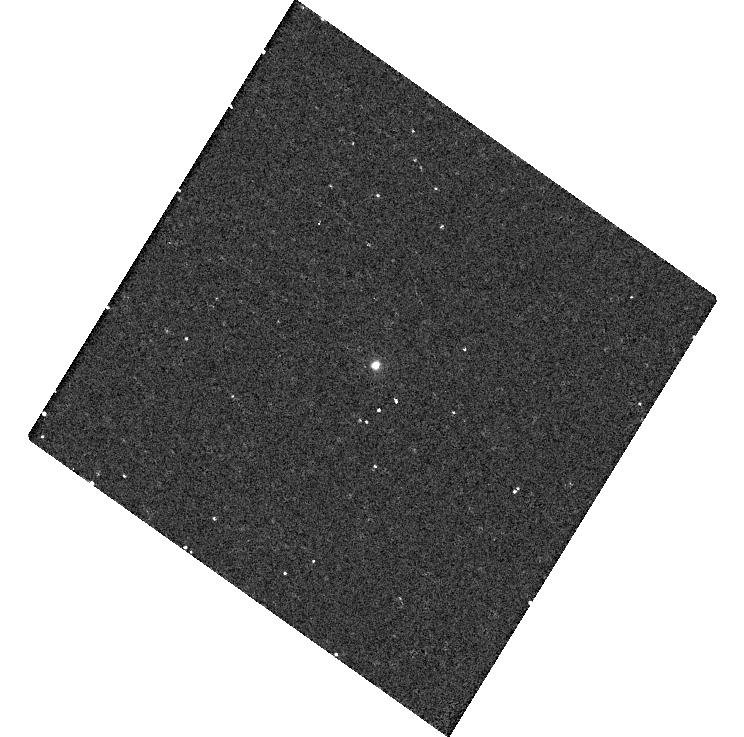
Target: SDSSRM17
Instrument: WFC3/UVIS
Filter: F225W
Exposure: 8 min
Observation ID: hst_15970_02_wfc3_uvis_f225w_ie1n02

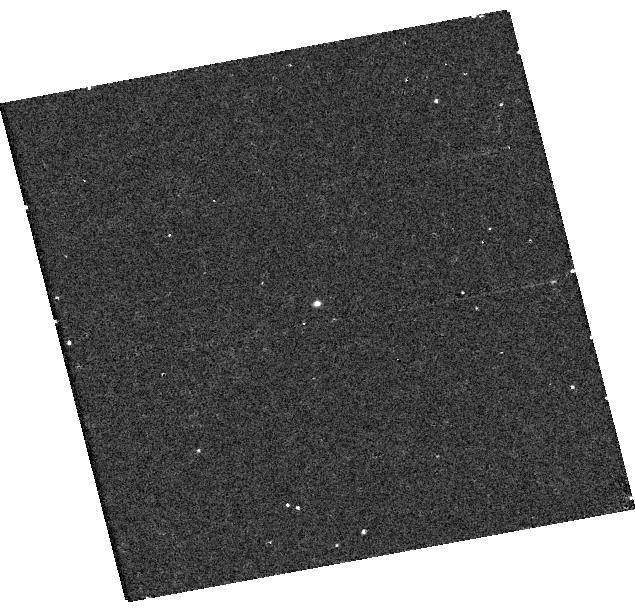
Target: SDSSRM551
Instrument: WFC3/UVIS
Filter: F275W
Exposure: 8 min
Observation ID: hst_15970_a8_wfc3_uvis_f275w_ie1na8

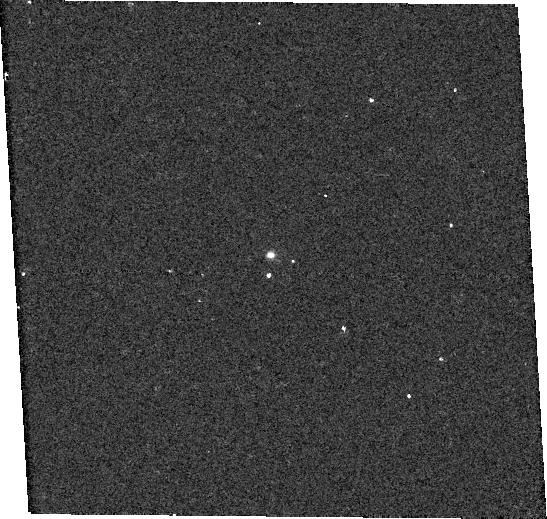
Target: SDSSRM720
Instrument: WFC3/UVIS
Filter: F275W
Exposure: 7 min
Observation ID: hst_15970_5a_wfc3_uvis_f275w_ie1n5a

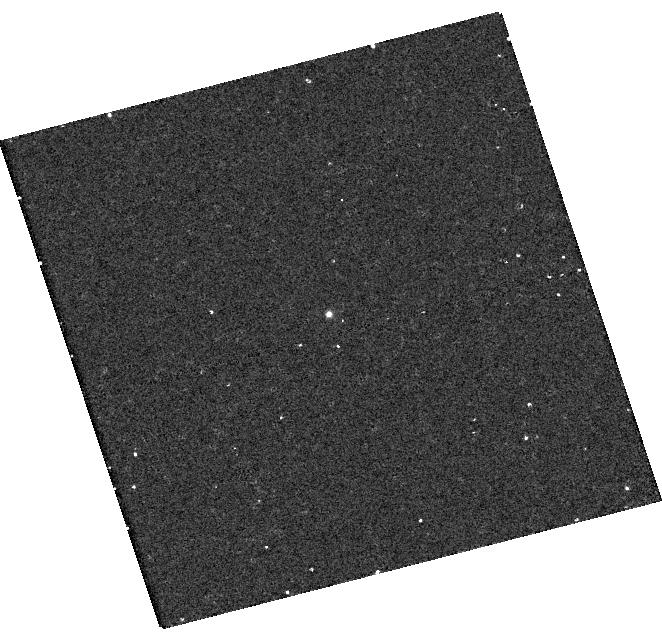
Target: SDSSRM589
Instrument: WFC3/UVIS
Filter: F275W
Exposure: 8 min
Observation ID: hst_15970_10_wfc3_uvis_f275w_ie1n10

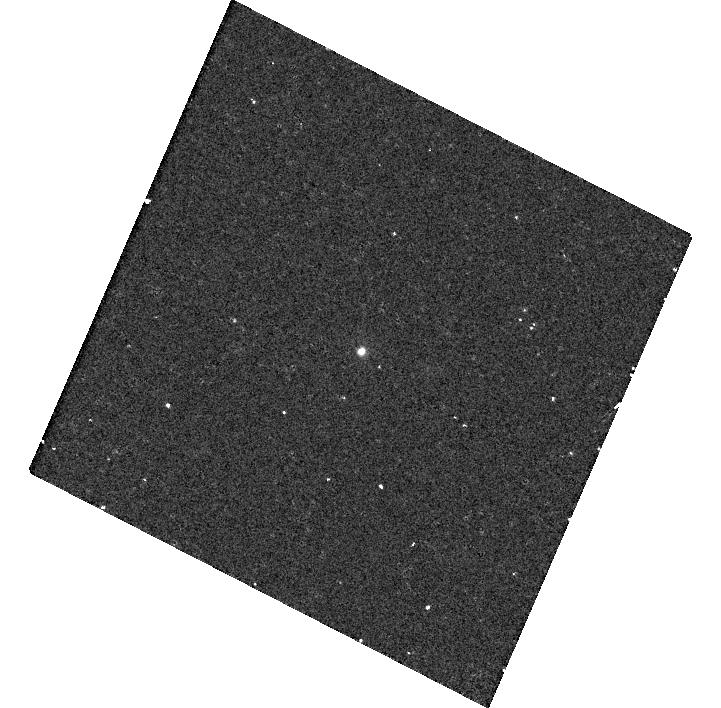
Target: SDSSRM320
Instrument: WFC3/UVIS
Filter: F225W
Exposure: 8 min
Observation ID: hst_15970_07_wfc3_uvis_f225w_ie1n07

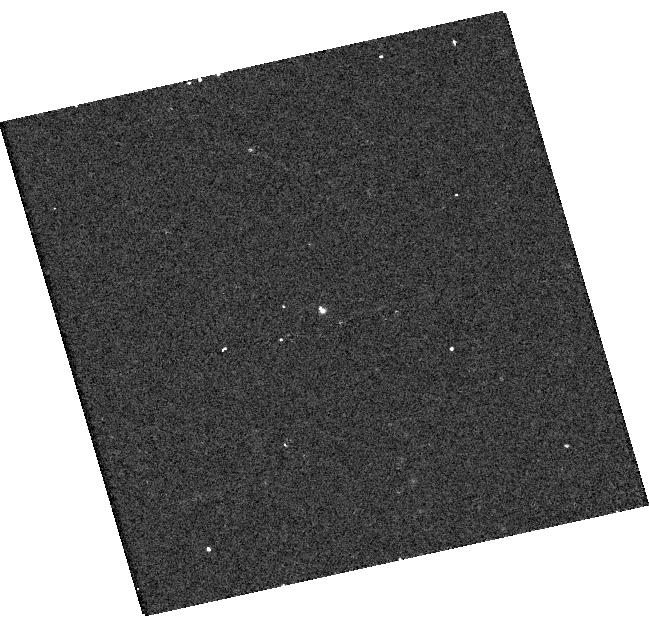
Target: SDSSRM707
Instrument: WFC3/UVIS
Filter: F336W
Exposure: 8 min
Observation ID: hst_15970_a6_wfc3_uvis_f336w_ie1na6

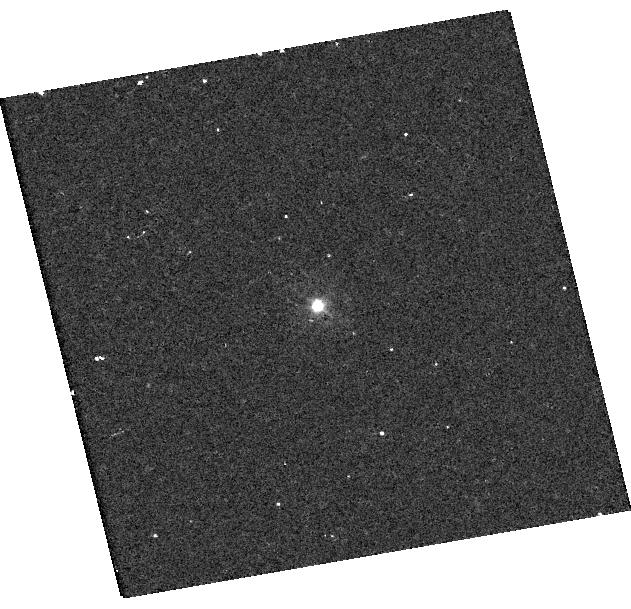
Target: SDSSRM428
Instrument: WFC3/UVIS
Filter: F336W
Exposure: 8 min
Observation ID: hst_15970_a3_wfc3_uvis_f336w_ie1na3

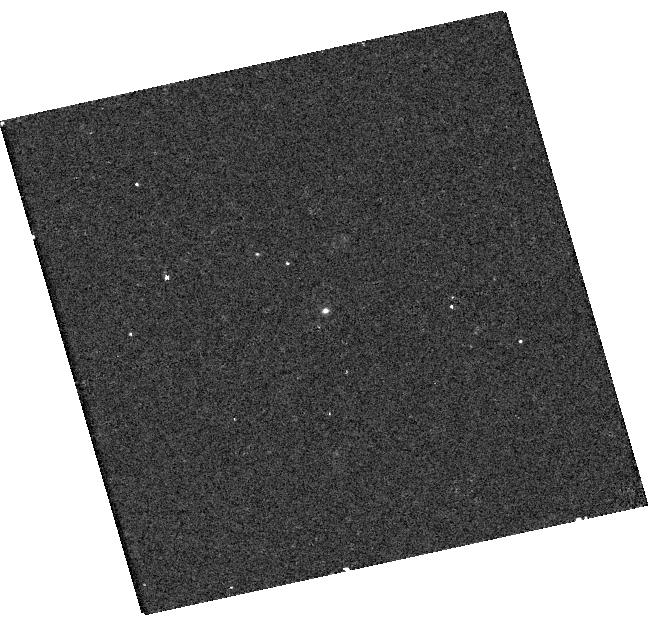
Target: SDSSRM33
Instrument: WFC3/UVIS
Filter: F225W
Exposure: 8 min
Observation ID: hst_15970_a1_wfc3_uvis_f225w_ie1na1

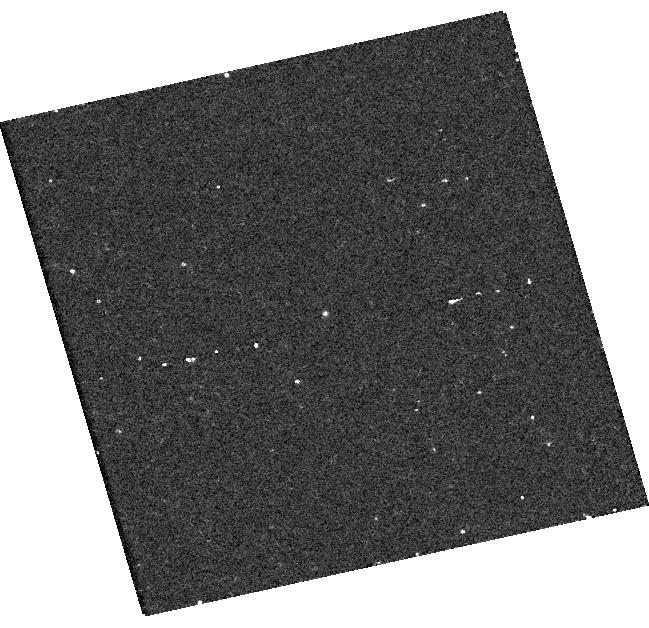
Target: SDSSRM16
Instrument: WFC3/UVIS
Filter: F275W
Exposure: 8 min
Observation ID: hst_15970_01_wfc3_uvis_f275w_ie1n01

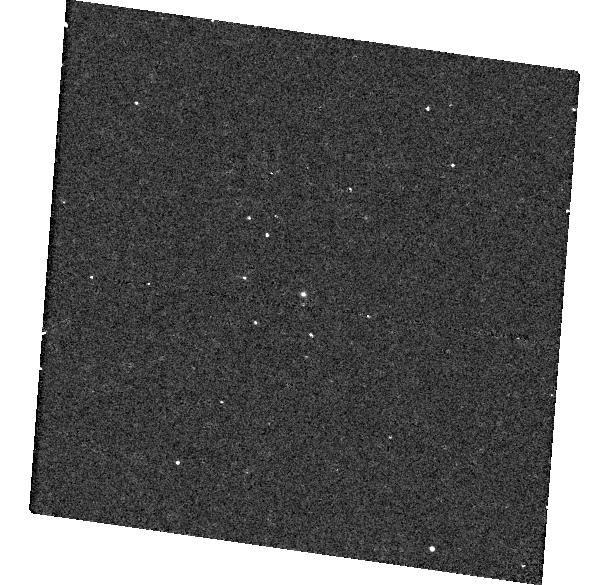
Target: SDSSRM215
Instrument: WFC3/UVIS
Filter: F275W
Exposure: 7 min
Observation ID: hst_15970_04_wfc3_uvis_f275w_ie1n04

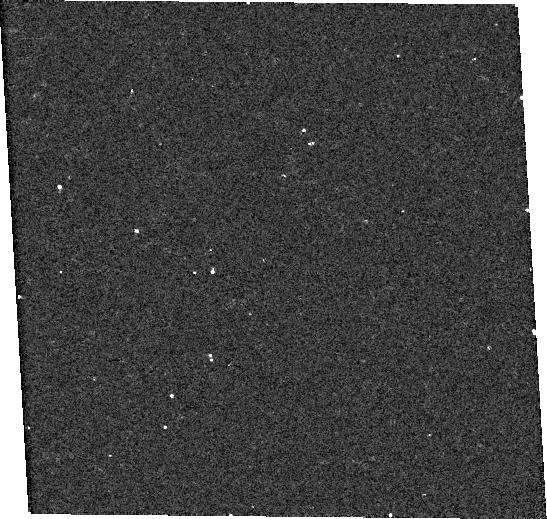
Target: SDSSRM457
Instrument: WFC3/UVIS
Filter: F275W
Exposure: 8 min
Observation ID: hst_15970_09_wfc3_uvis_f275w_ie1n09

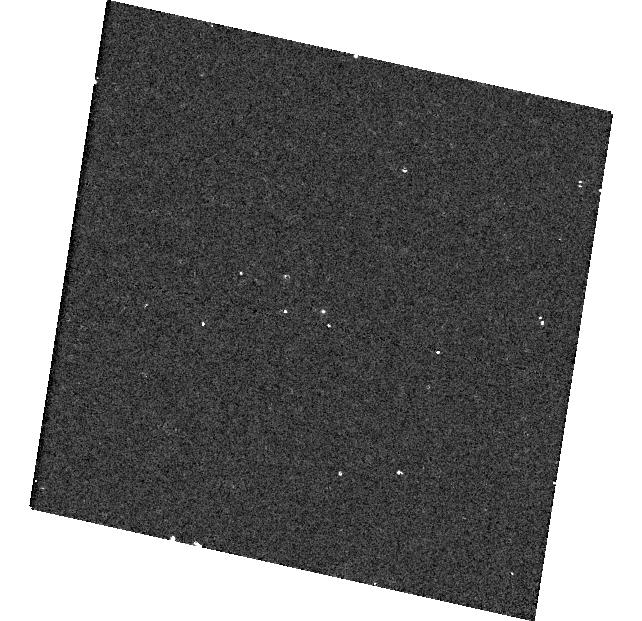
Target: SDSSRM634
Instrument: WFC3/UVIS
Filter: F275W
Exposure: 8 min
Observation ID: hst_15970_b1_wfc3_uvis_f275w_ie1nb1

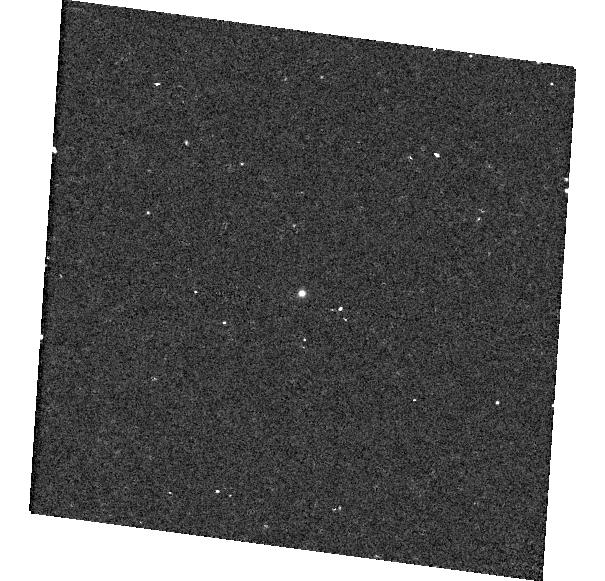
Target: SDSSRM645
Instrument: WFC3/UVIS
Filter: F275W
Exposure: 8 min
Observation ID: hst_15970_12_wfc3_uvis_f275w_ie1n12

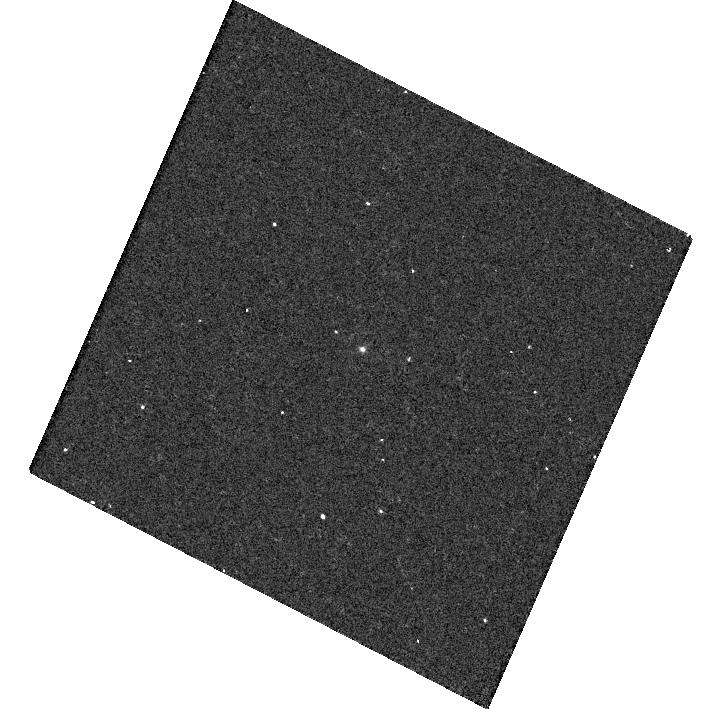
Target: SDSSRM338
Instrument: WFC3/UVIS
Filter: F275W
Exposure: 8 min
Observation ID: hst_15970_a7_wfc3_uvis_f275w_ie1na7

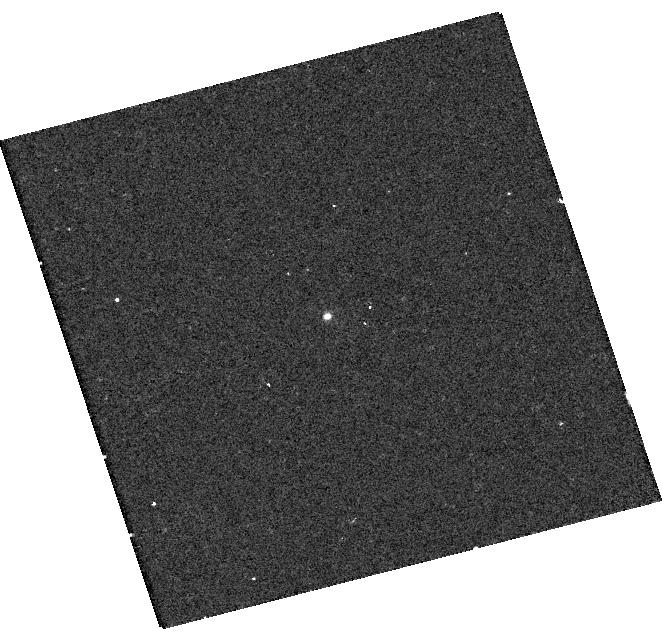
Target: SDSSRM694
Instrument: WFC3/UVIS
Filter: F275W
Exposure: 8 min
Observation ID: hst_15970_a0_wfc3_uvis_f275w_ie1na0

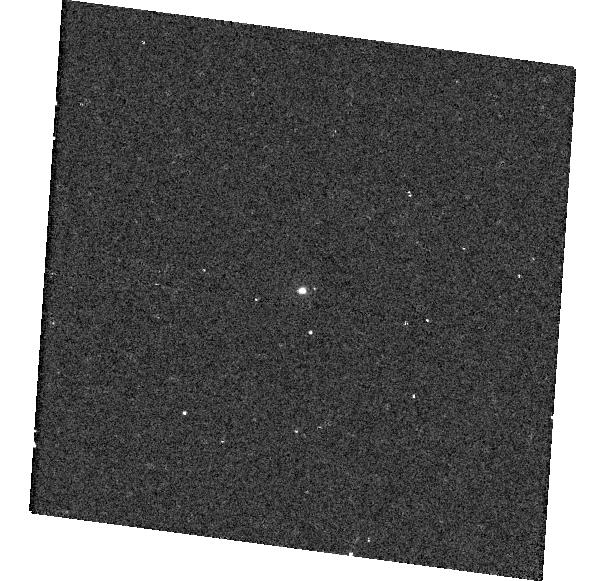
Target: SDSSRM781
Instrument: WFC3/UVIS
Filter: F225W
Exposure: 8 min
Observation ID: hst_15970_b2_wfc3_uvis_f225w_ie1nb2

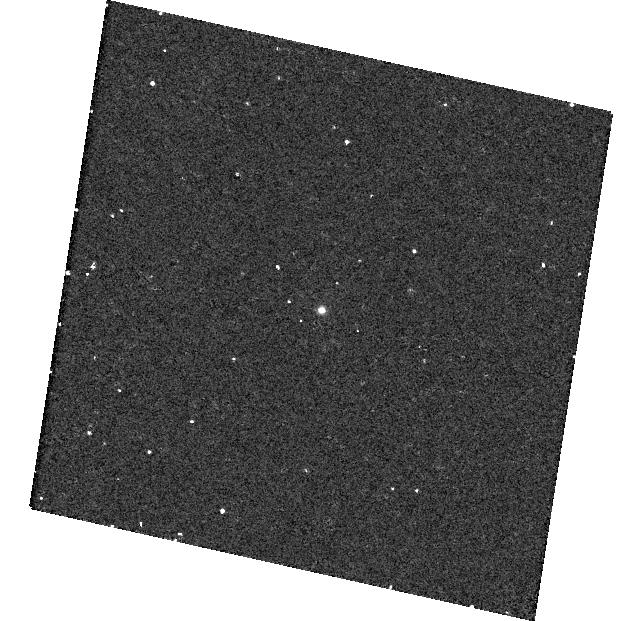
Target: SDSSRM622
Instrument: WFC3/UVIS
Filter: F275W
Exposure: 8 min
Observation ID: hst_15970_11_wfc3_uvis_f275w_ie1n11

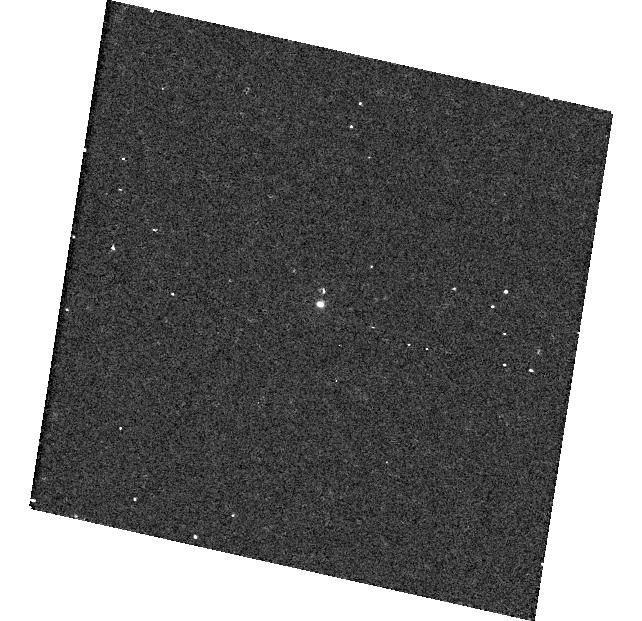
Target: SDSSRM840
Instrument: WFC3/UVIS
Filter: F275W
Exposure: 8 min
Observation ID: hst_15970_b3_wfc3_uvis_f275w_ie1nb3

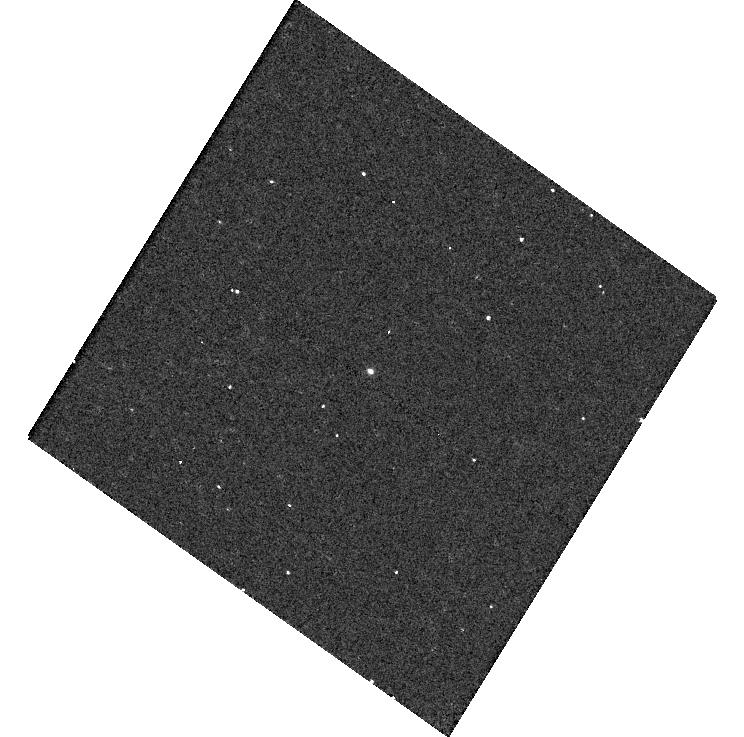
Target: SDSSRM21
Instrument: WFC3/UVIS
Filter: F336W
Exposure: 8 min
Observation ID: hst_15970_a2_wfc3_uvis_f336w_ie1na2

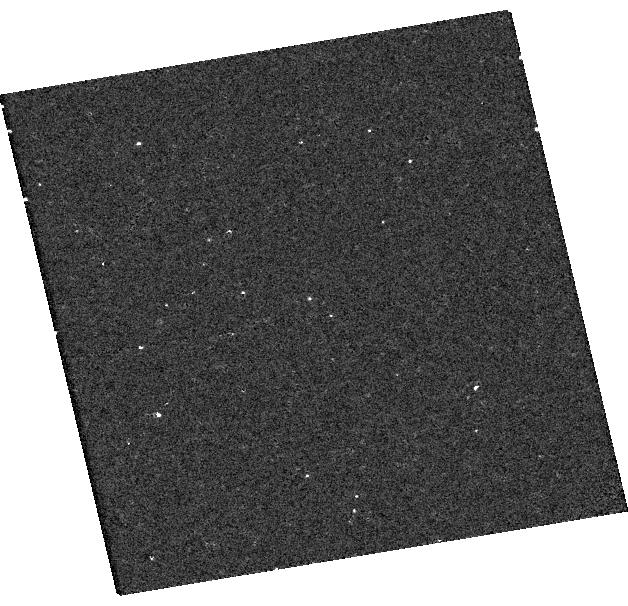
Target: SDSSRM191
Instrument: WFC3/UVIS
Filter: F275W
Exposure: 8 min
Observation ID: hst_15970_03_wfc3_uvis_f275w_ie1n03

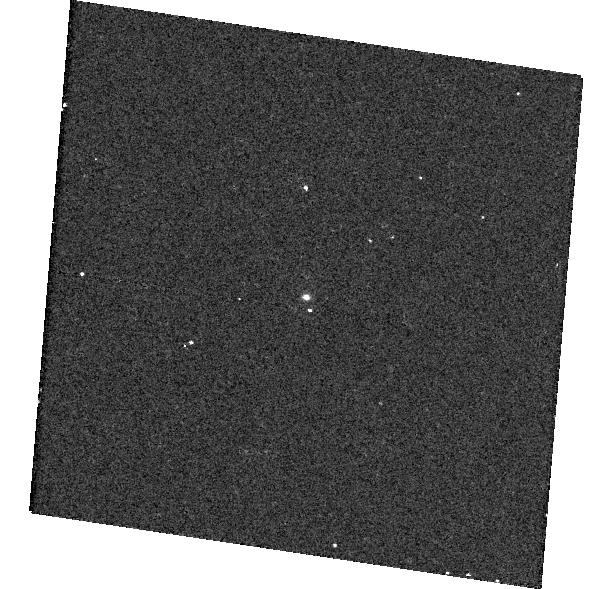
Target: SDSSRM392
Instrument: WFC3/UVIS
Filter: F336W
Exposure: 7 min
Observation ID: hst_15970_4a_wfc3_uvis_f336w_ie1n4a

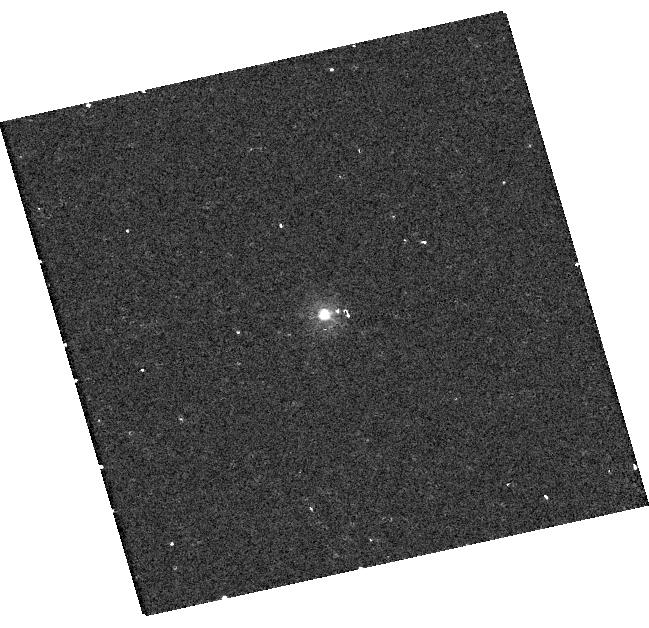
Target: SDSSRM316
Instrument: WFC3/UVIS
Filter: F225W
Exposure: 8 min
Observation ID: hst_15970_06_wfc3_uvis_f225w_ie1n06

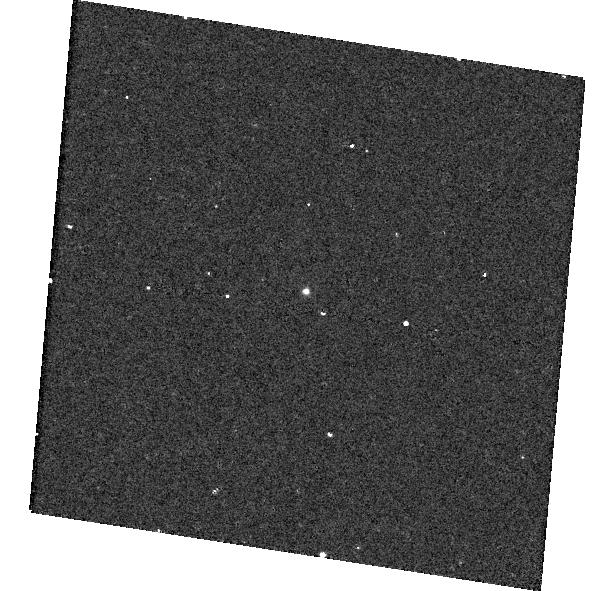
Target: SDSSRM305
Instrument: WFC3/UVIS
Filter: F275W
Exposure: 7 min
Observation ID: hst_15970_05_wfc3_uvis_f275w_ie1n05

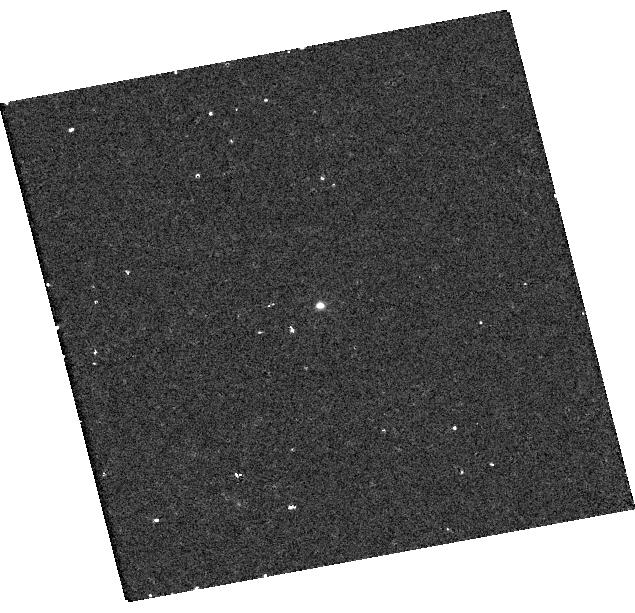
Target: SDSSRM371
Instrument: WFC3/UVIS
Filter: F275W
Exposure: 8 min
Observation ID: hst_15970_08_wfc3_uvis_f275w_ie1n08

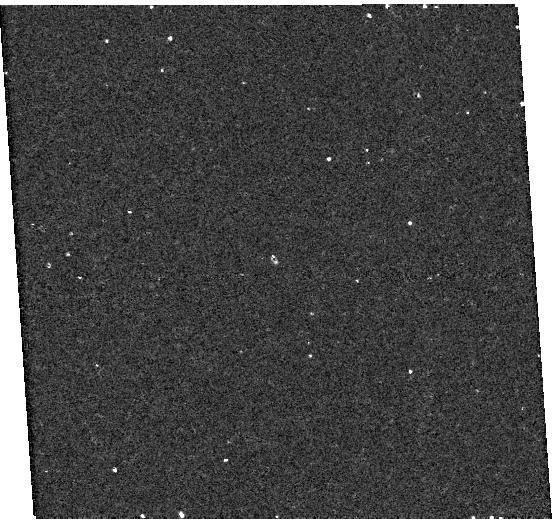
Target: SDSSRM519
Instrument: WFC3/UVIS
Filter: F275W
Exposure: 8 min
Observation ID: hst_15970_a9_wfc3_uvis_f275w_ie1na9

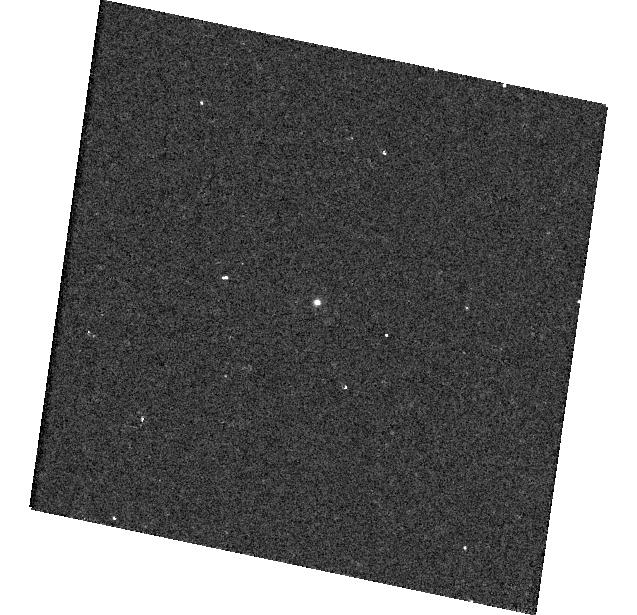
Target: SDSSRM779
Instrument: WFC3/UVIS
Filter: F275W
Exposure: 8 min
Observation ID: hst_15970_13_wfc3_uvis_f275w_ie1n13

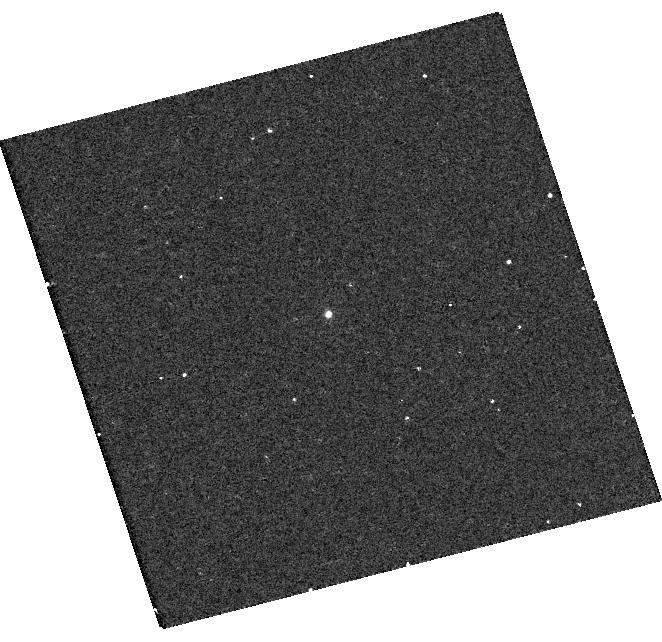
Target: SDSSRM589
Instrument: WFC3/UVIS
Filter: F336W
Exposure: 8 min
Observation ID: hst_15970_10_wfc3_uvis_f336w_ie1n10

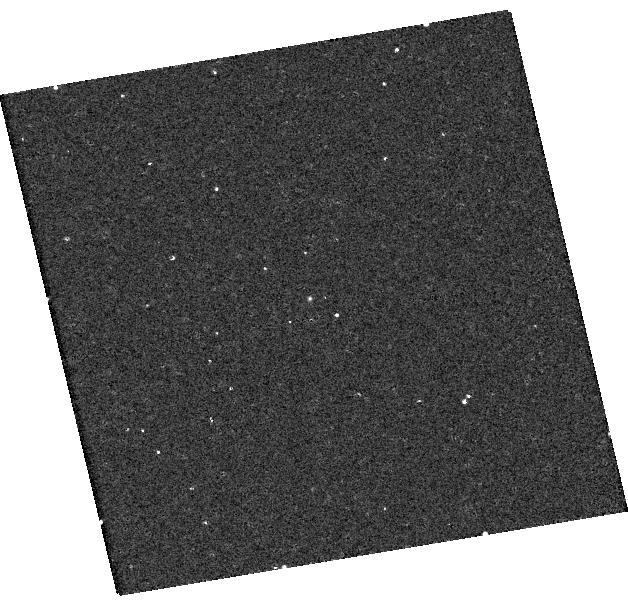
Target: SDSSRM191
Instrument: WFC3/UVIS
Filter: F225W
Exposure: 8 min
Observation ID: hst_15970_03_wfc3_uvis_f225w_ie1n03

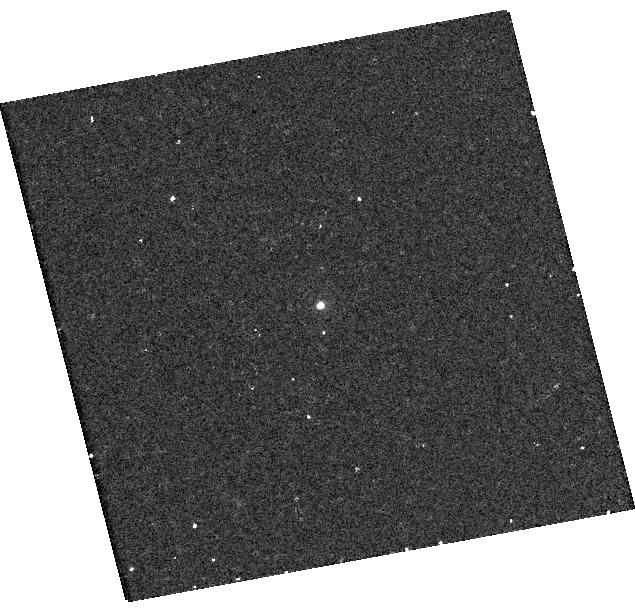
Target: SDSSRM371
Instrument: WFC3/UVIS
Filter: F225W
Exposure: 8 min
Observation ID: hst_15970_08_wfc3_uvis_f225w_ie1n08

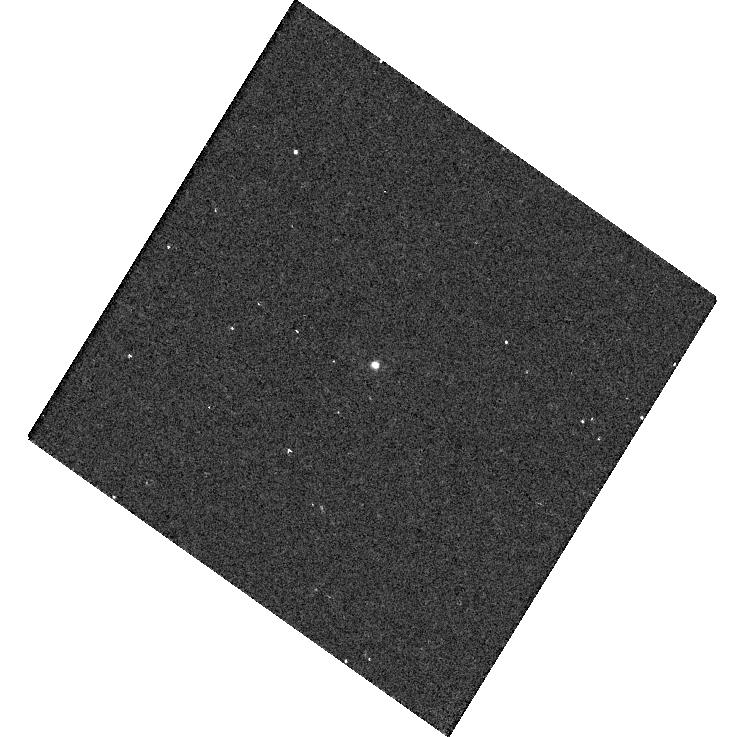
Target: SDSSRM17
Instrument: WFC3/UVIS
Filter: F275W
Exposure: 8 min
Observation ID: hst_15970_02_wfc3_uvis_f275w_ie1n02

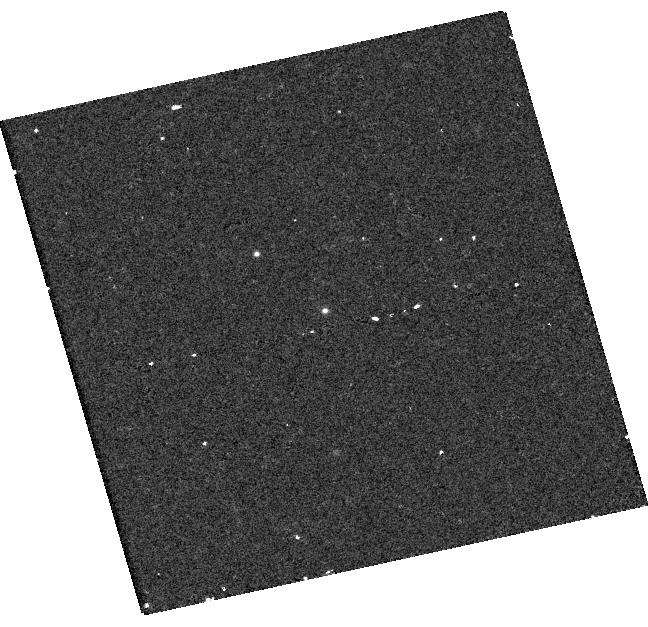
Target: SDSSRM33
Instrument: WFC3/UVIS
Filter: F275W
Exposure: 8 min
Observation ID: hst_15970_a1_wfc3_uvis_f275w_ie1na1

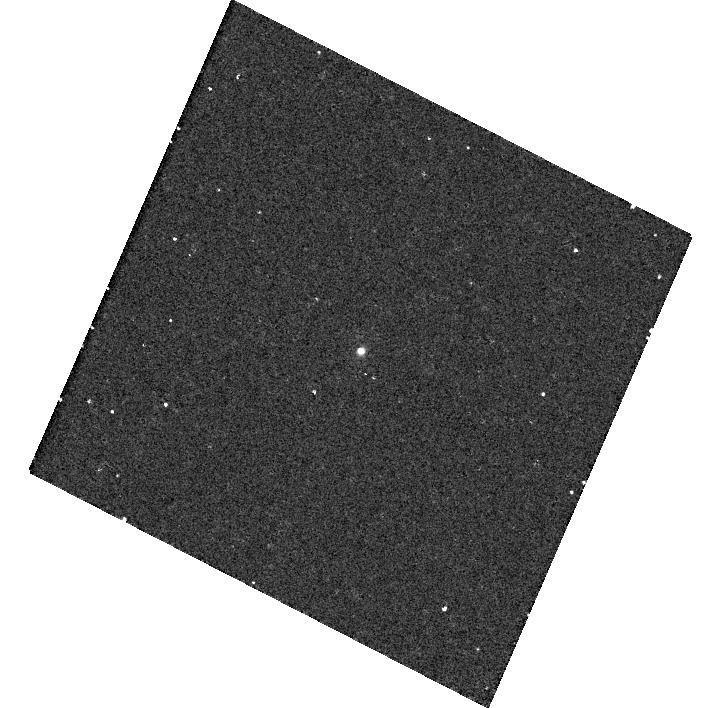
Target: SDSSRM320
Instrument: WFC3/UVIS
Filter: F275W
Exposure: 8 min
Observation ID: hst_15970_07_wfc3_uvis_f275w_ie1n07

Recalibrating SMBH Scaling Relations with Ultraviolet SEDs of Reverberation-Mapped AGN (PI: Grier, Catherine J)

We propose ultraviolet (UV) imaging to construct spectral energy distributions (SEDs) for a sample of active galactic nuclei (AGN) at redshifts from ~0.3 to ~1.0 that have reverberation mapping (RM) measurements of the broad line region. We will use UV--optical SEDs to examine the origin of deviations of sources from the local radius-luminosity (R-L) relation that is used to estimate black hole masses in AGN at high redshift. Because the R-L relation depends on the amount of ionizing radiation reaching the line-emitting gas, we expect that the R-L relation will depend on the SED of the sources. Our proposed observations will quantify any dependence of the R-L relation on the SED of the AGN and will allow us to apply the R-L relationship to estimate black hole masses in sources spanning a wide range of redshifts and accretion properties. All black hole mass estimates in AGN across the observable universe rely on the calibration and application of the R-L relation; it is thus imperative that we understand its limitations and possible dependencies on various AGN properties. This work will be fundamental for studies of the formation and evolution of galaxies and their supermassive black holes.